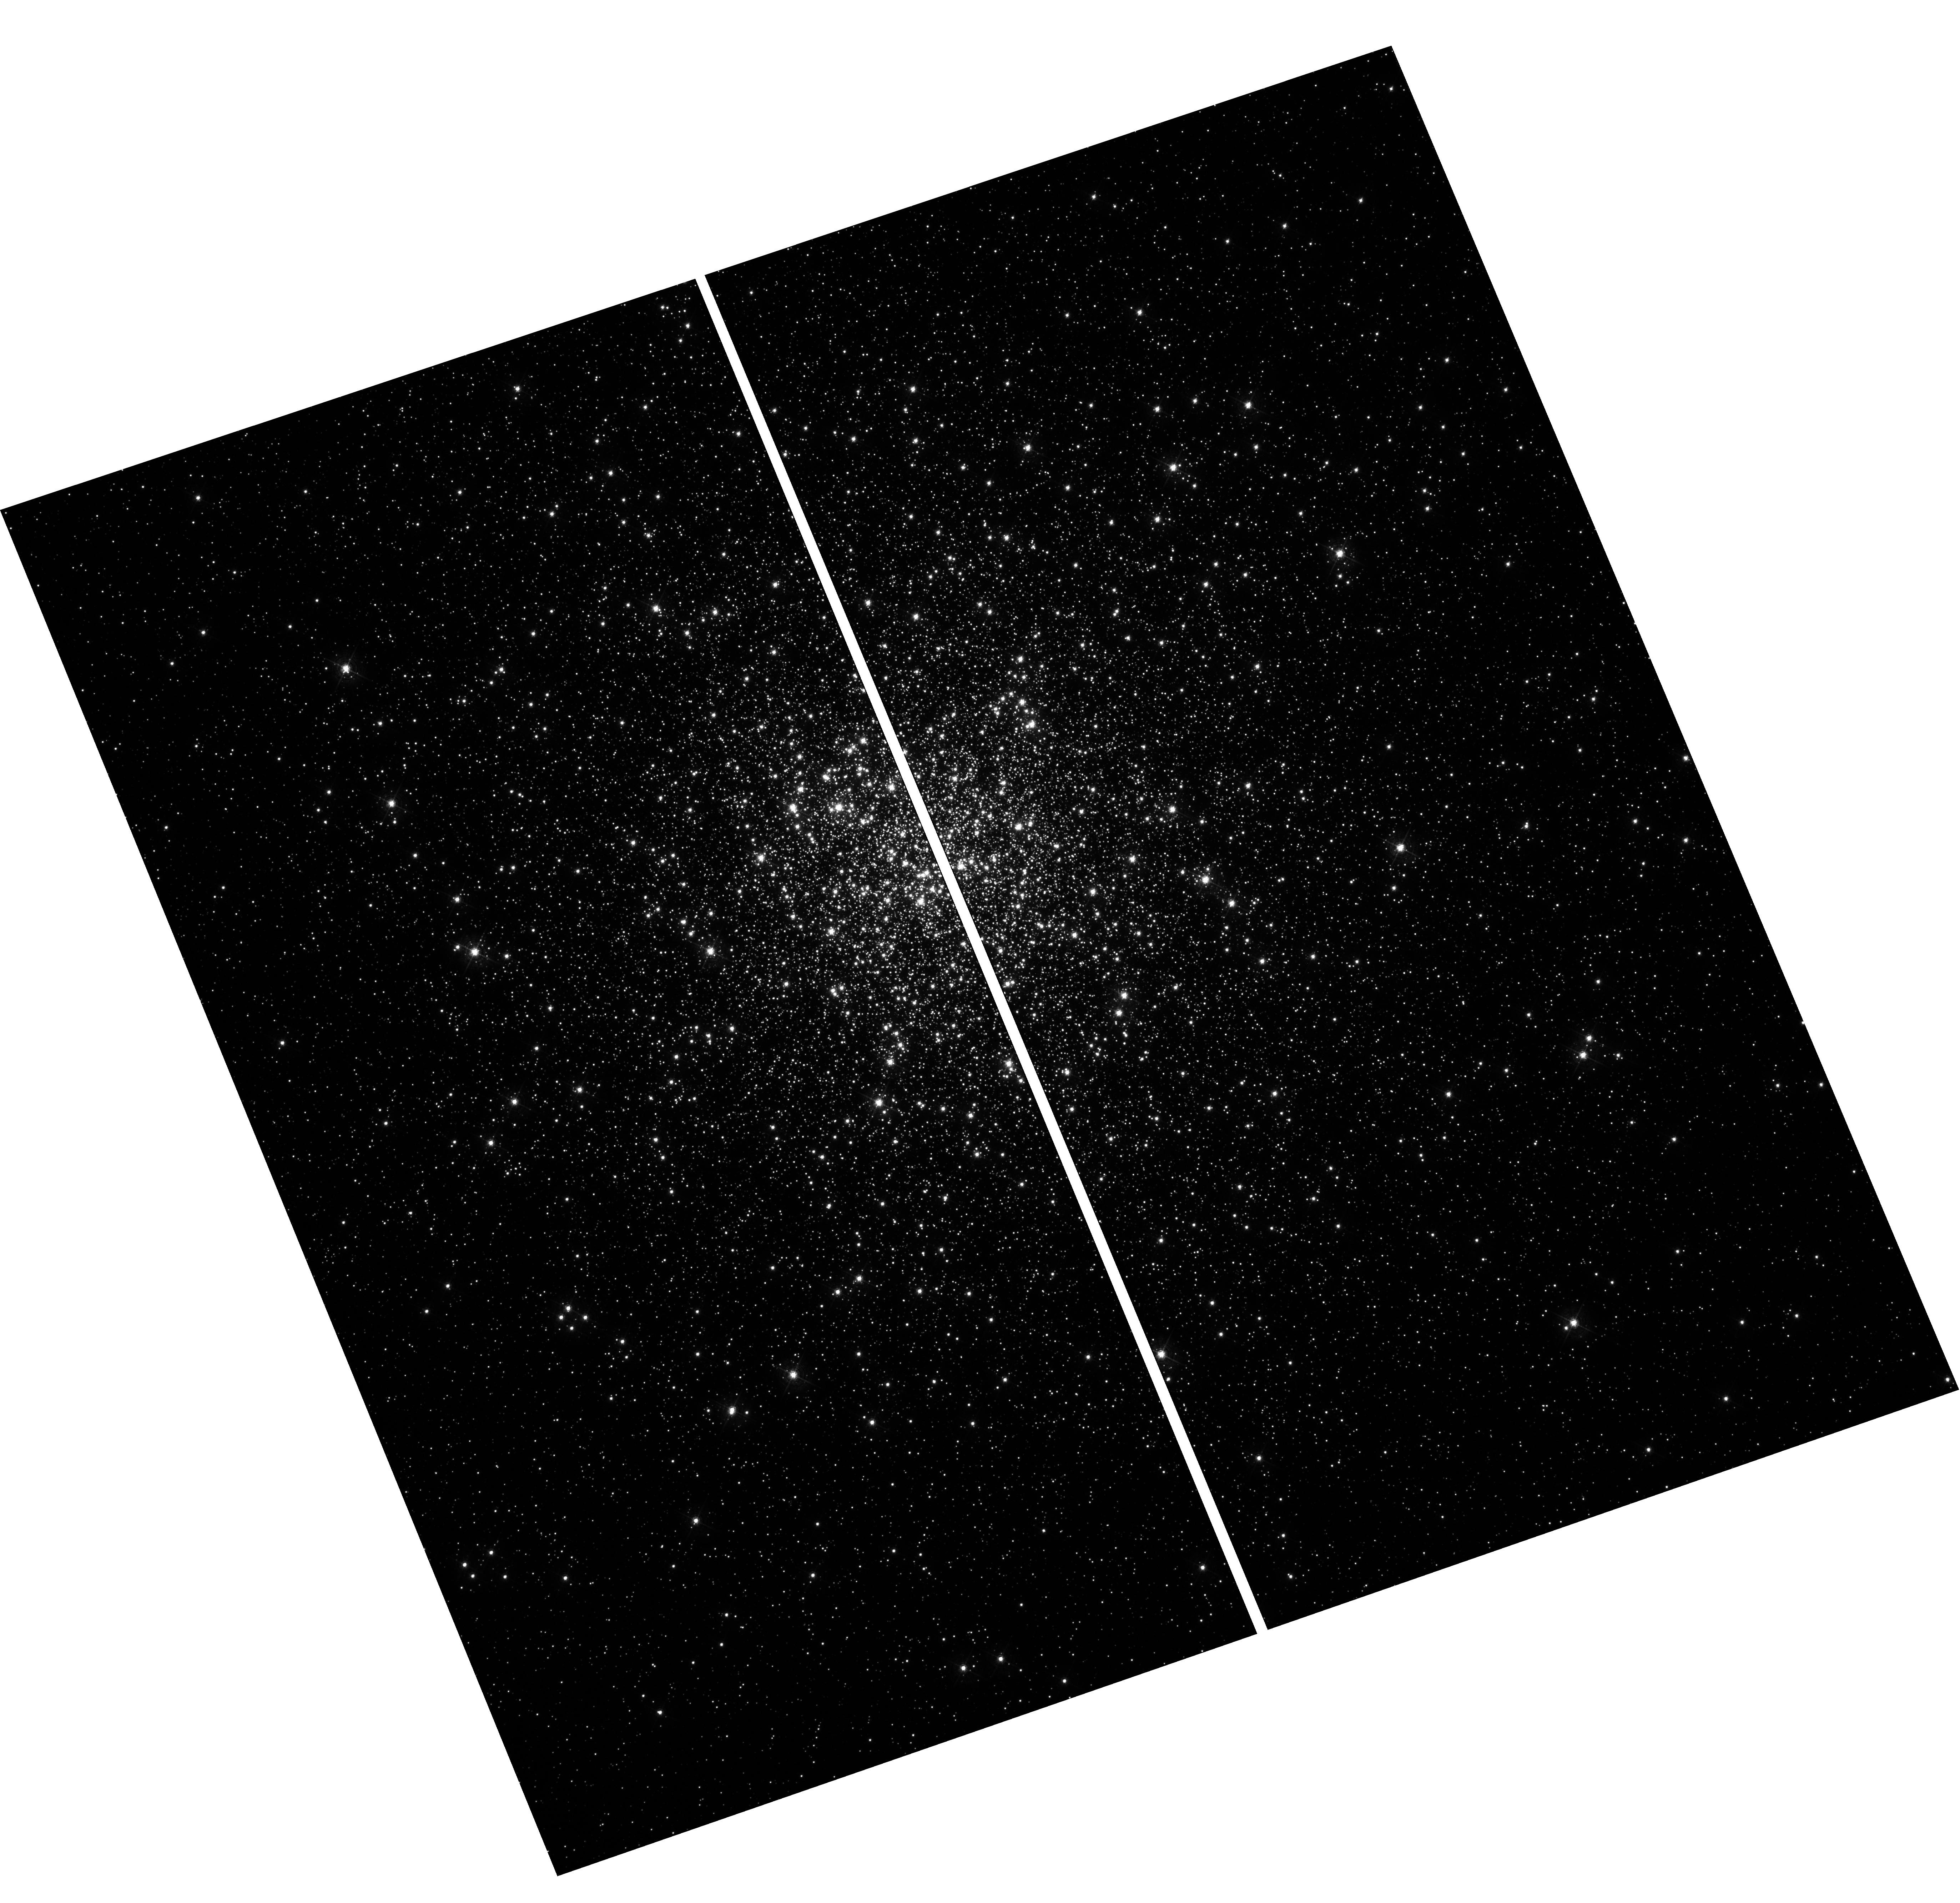
Target: MESSIER-092
Instrument: WFC3/UVIS
Filter: F467M
Exposure: 12 min
Observation ID: hst_11729_04_wfc3_uvis_f467m_ib2j04

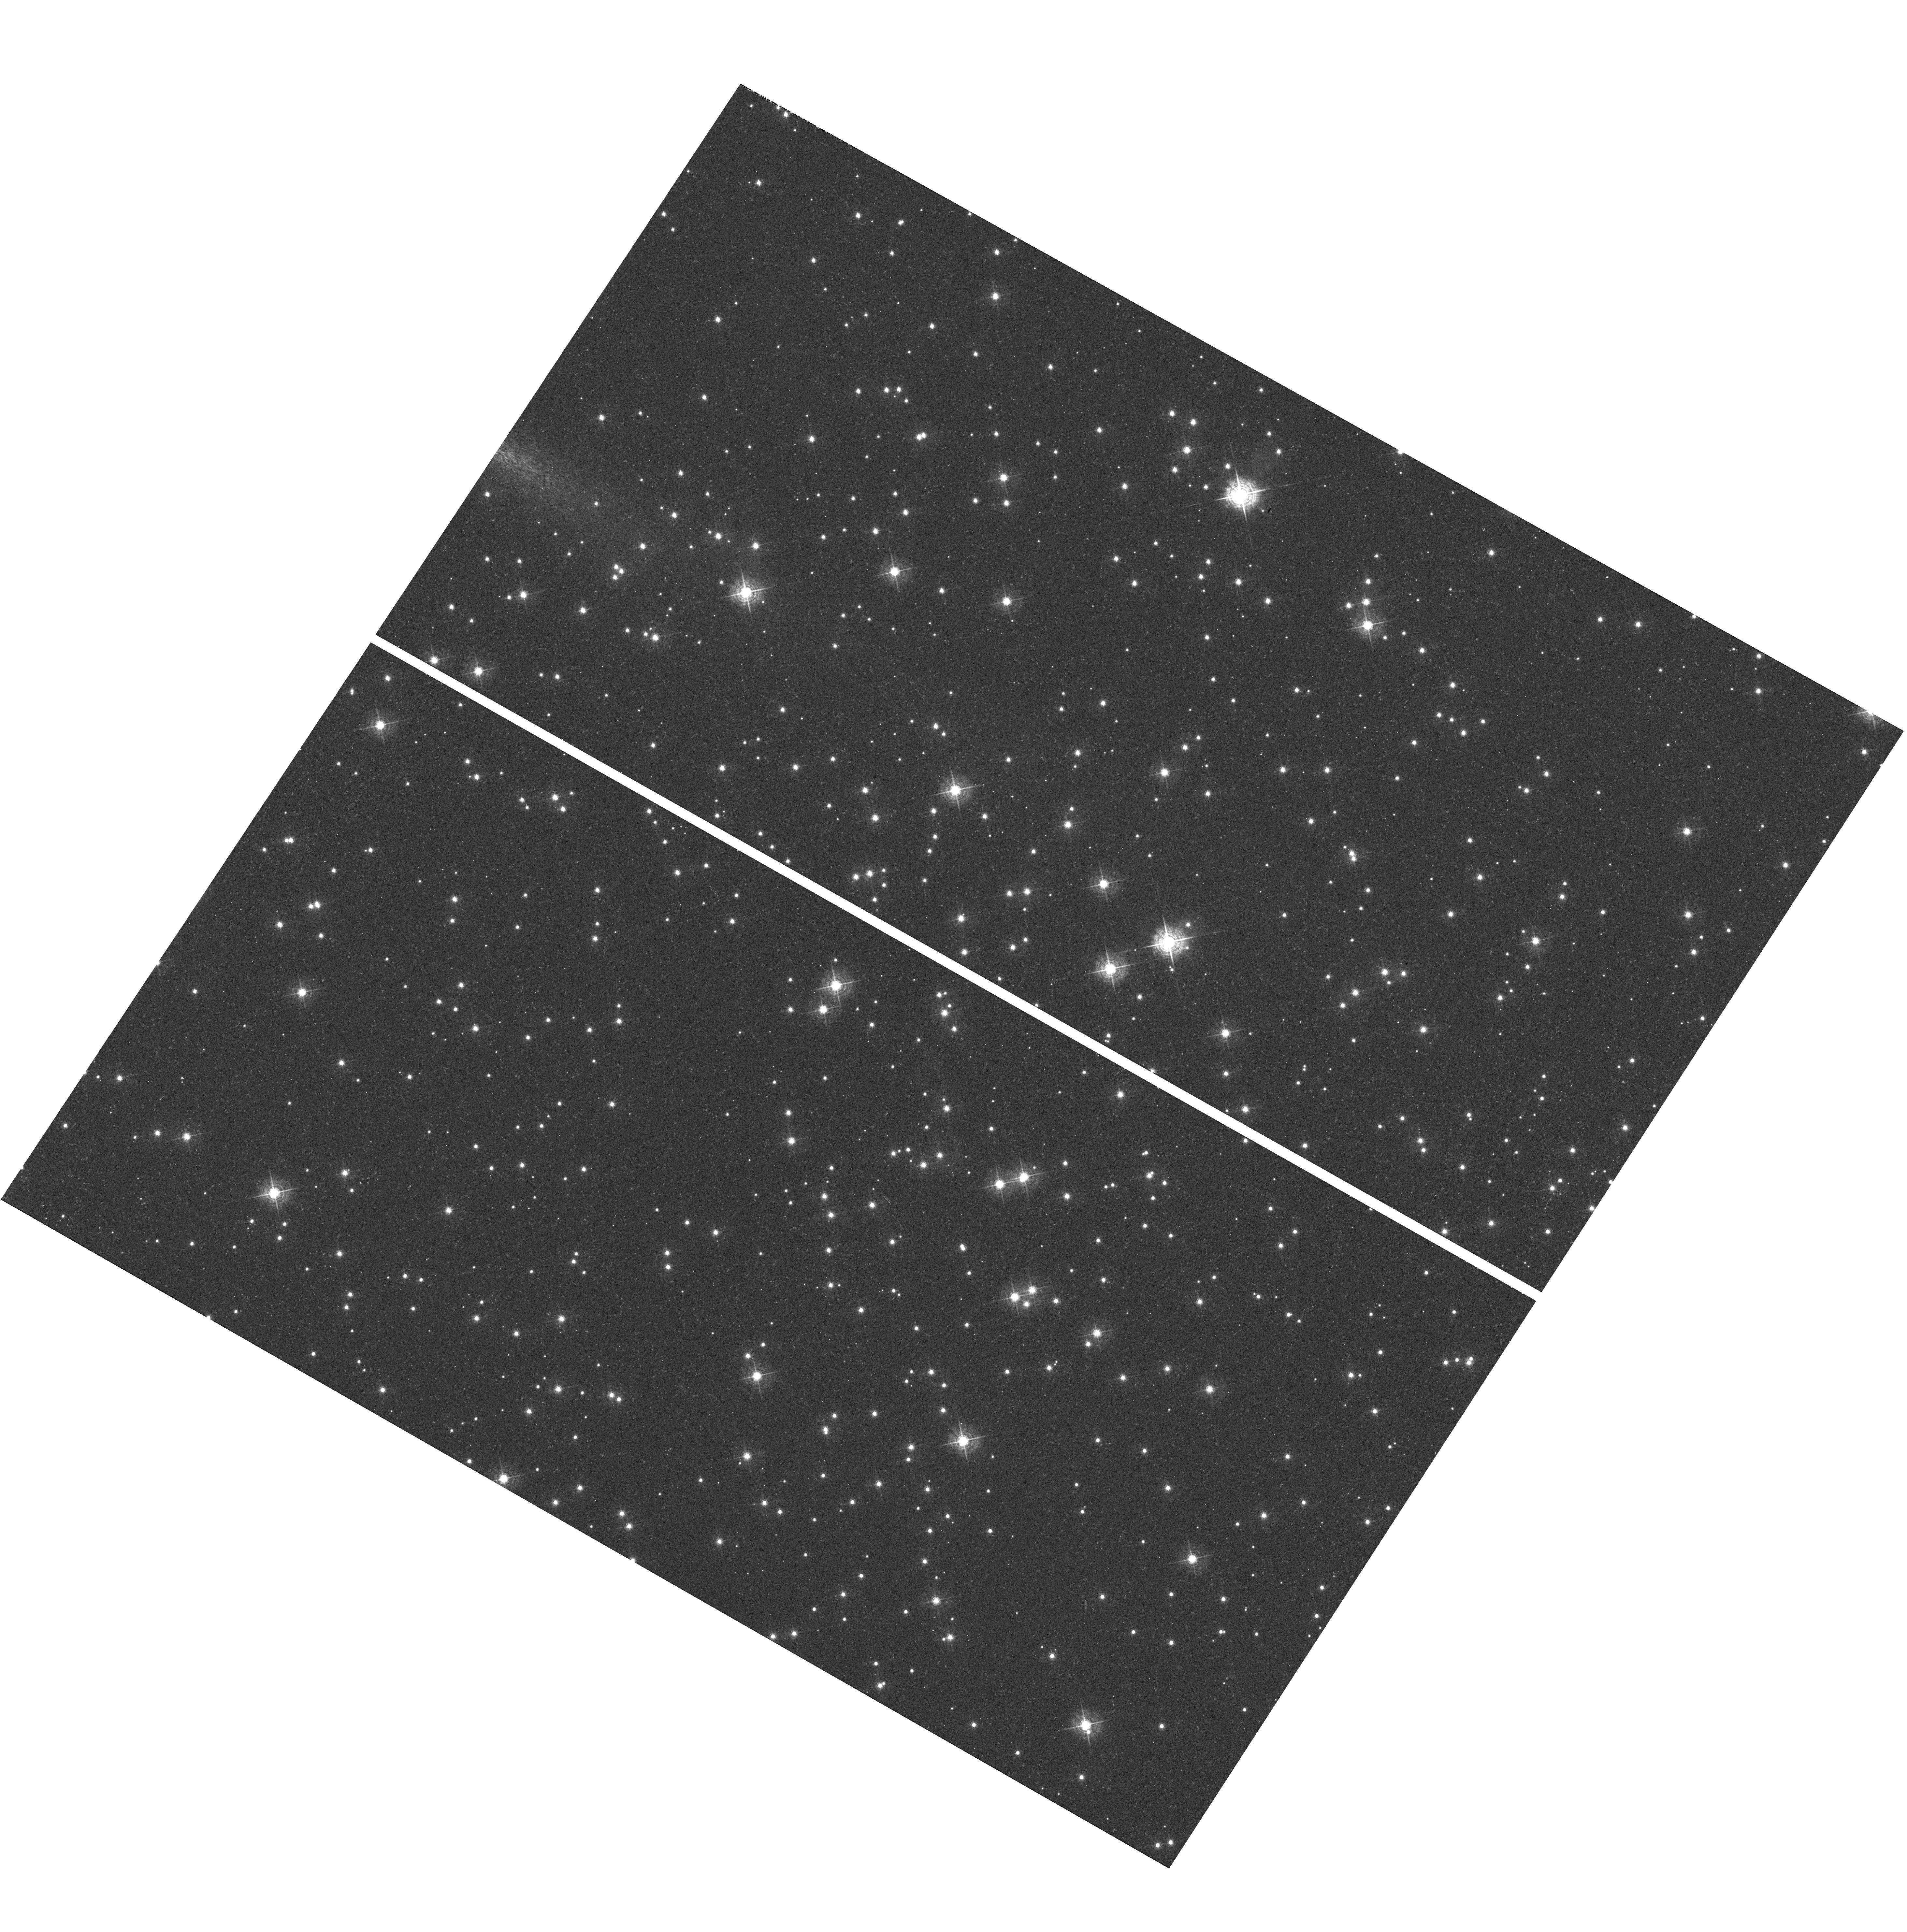
Target: NGC-6791
Instrument: WFC3/UVIS
Filter: F467M
Exposure: 12 min
Observation ID: hst_11729_01_wfc3_uvis_f467m_ib2j01

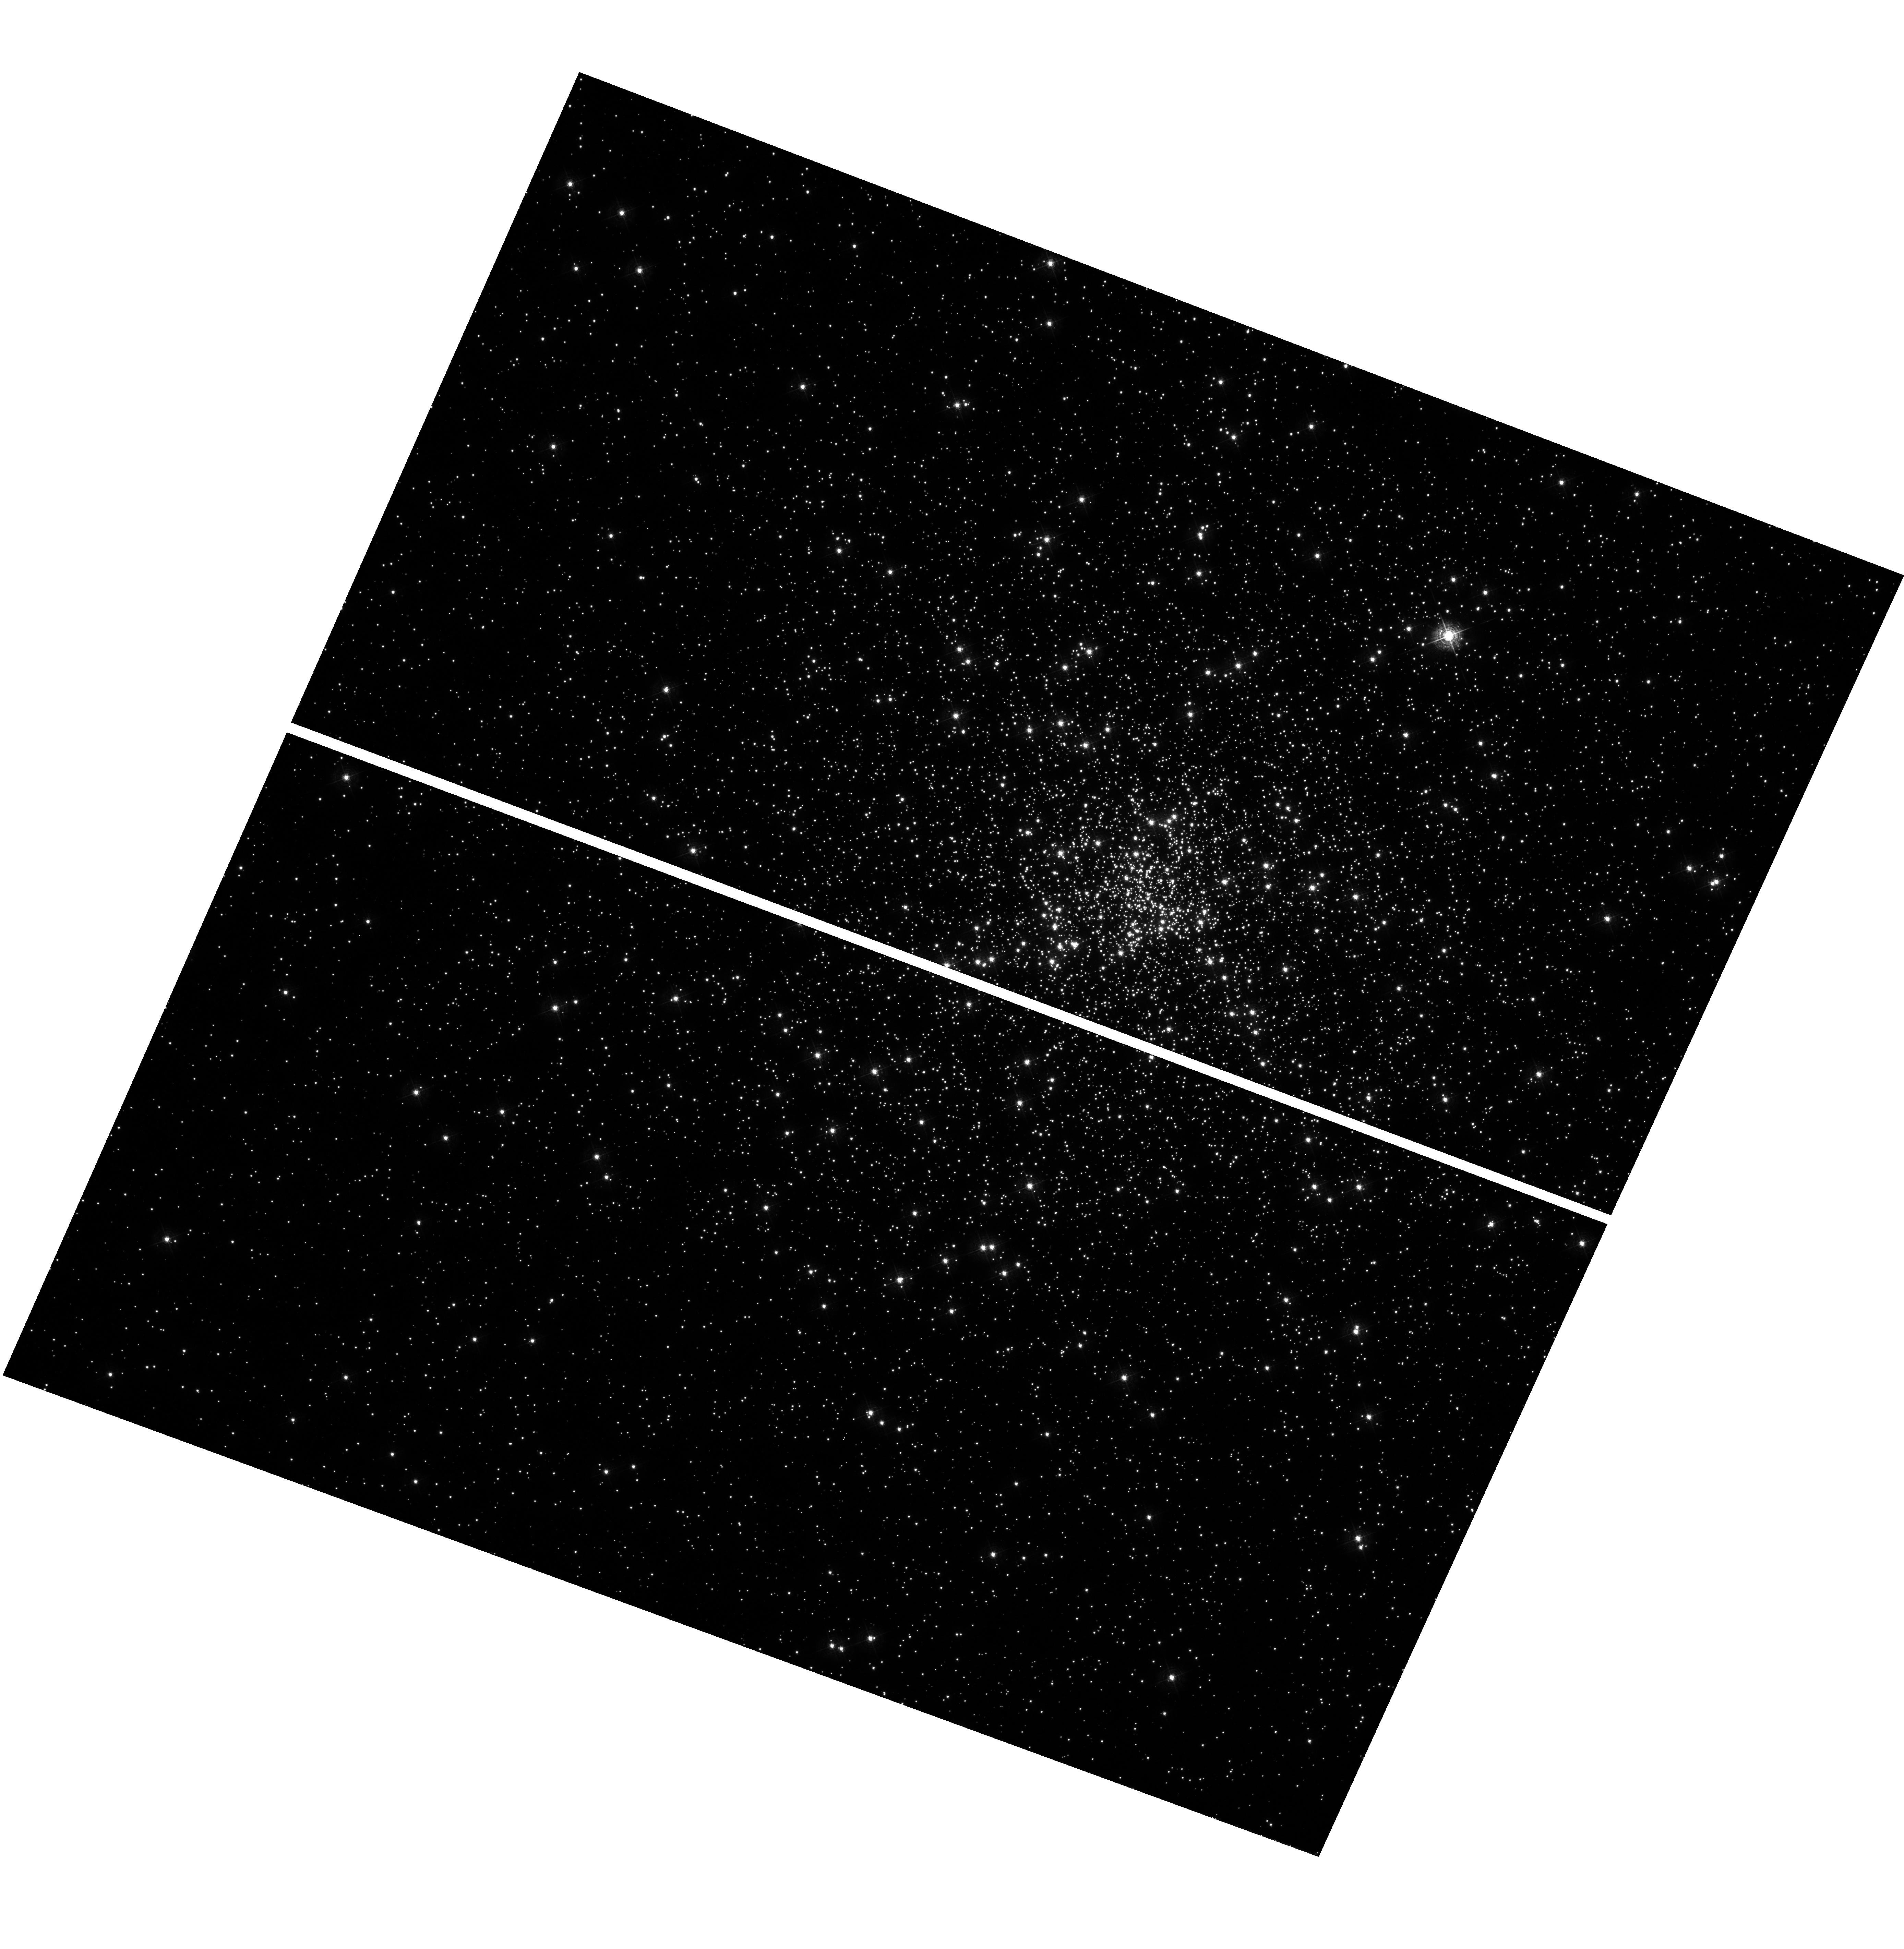
Target: NGC-6752
Instrument: WFC3/UVIS
Filter: F395N
Exposure: 36 min
Observation ID: hst_11729_03_wfc3_uvis_f395n_ib2j03

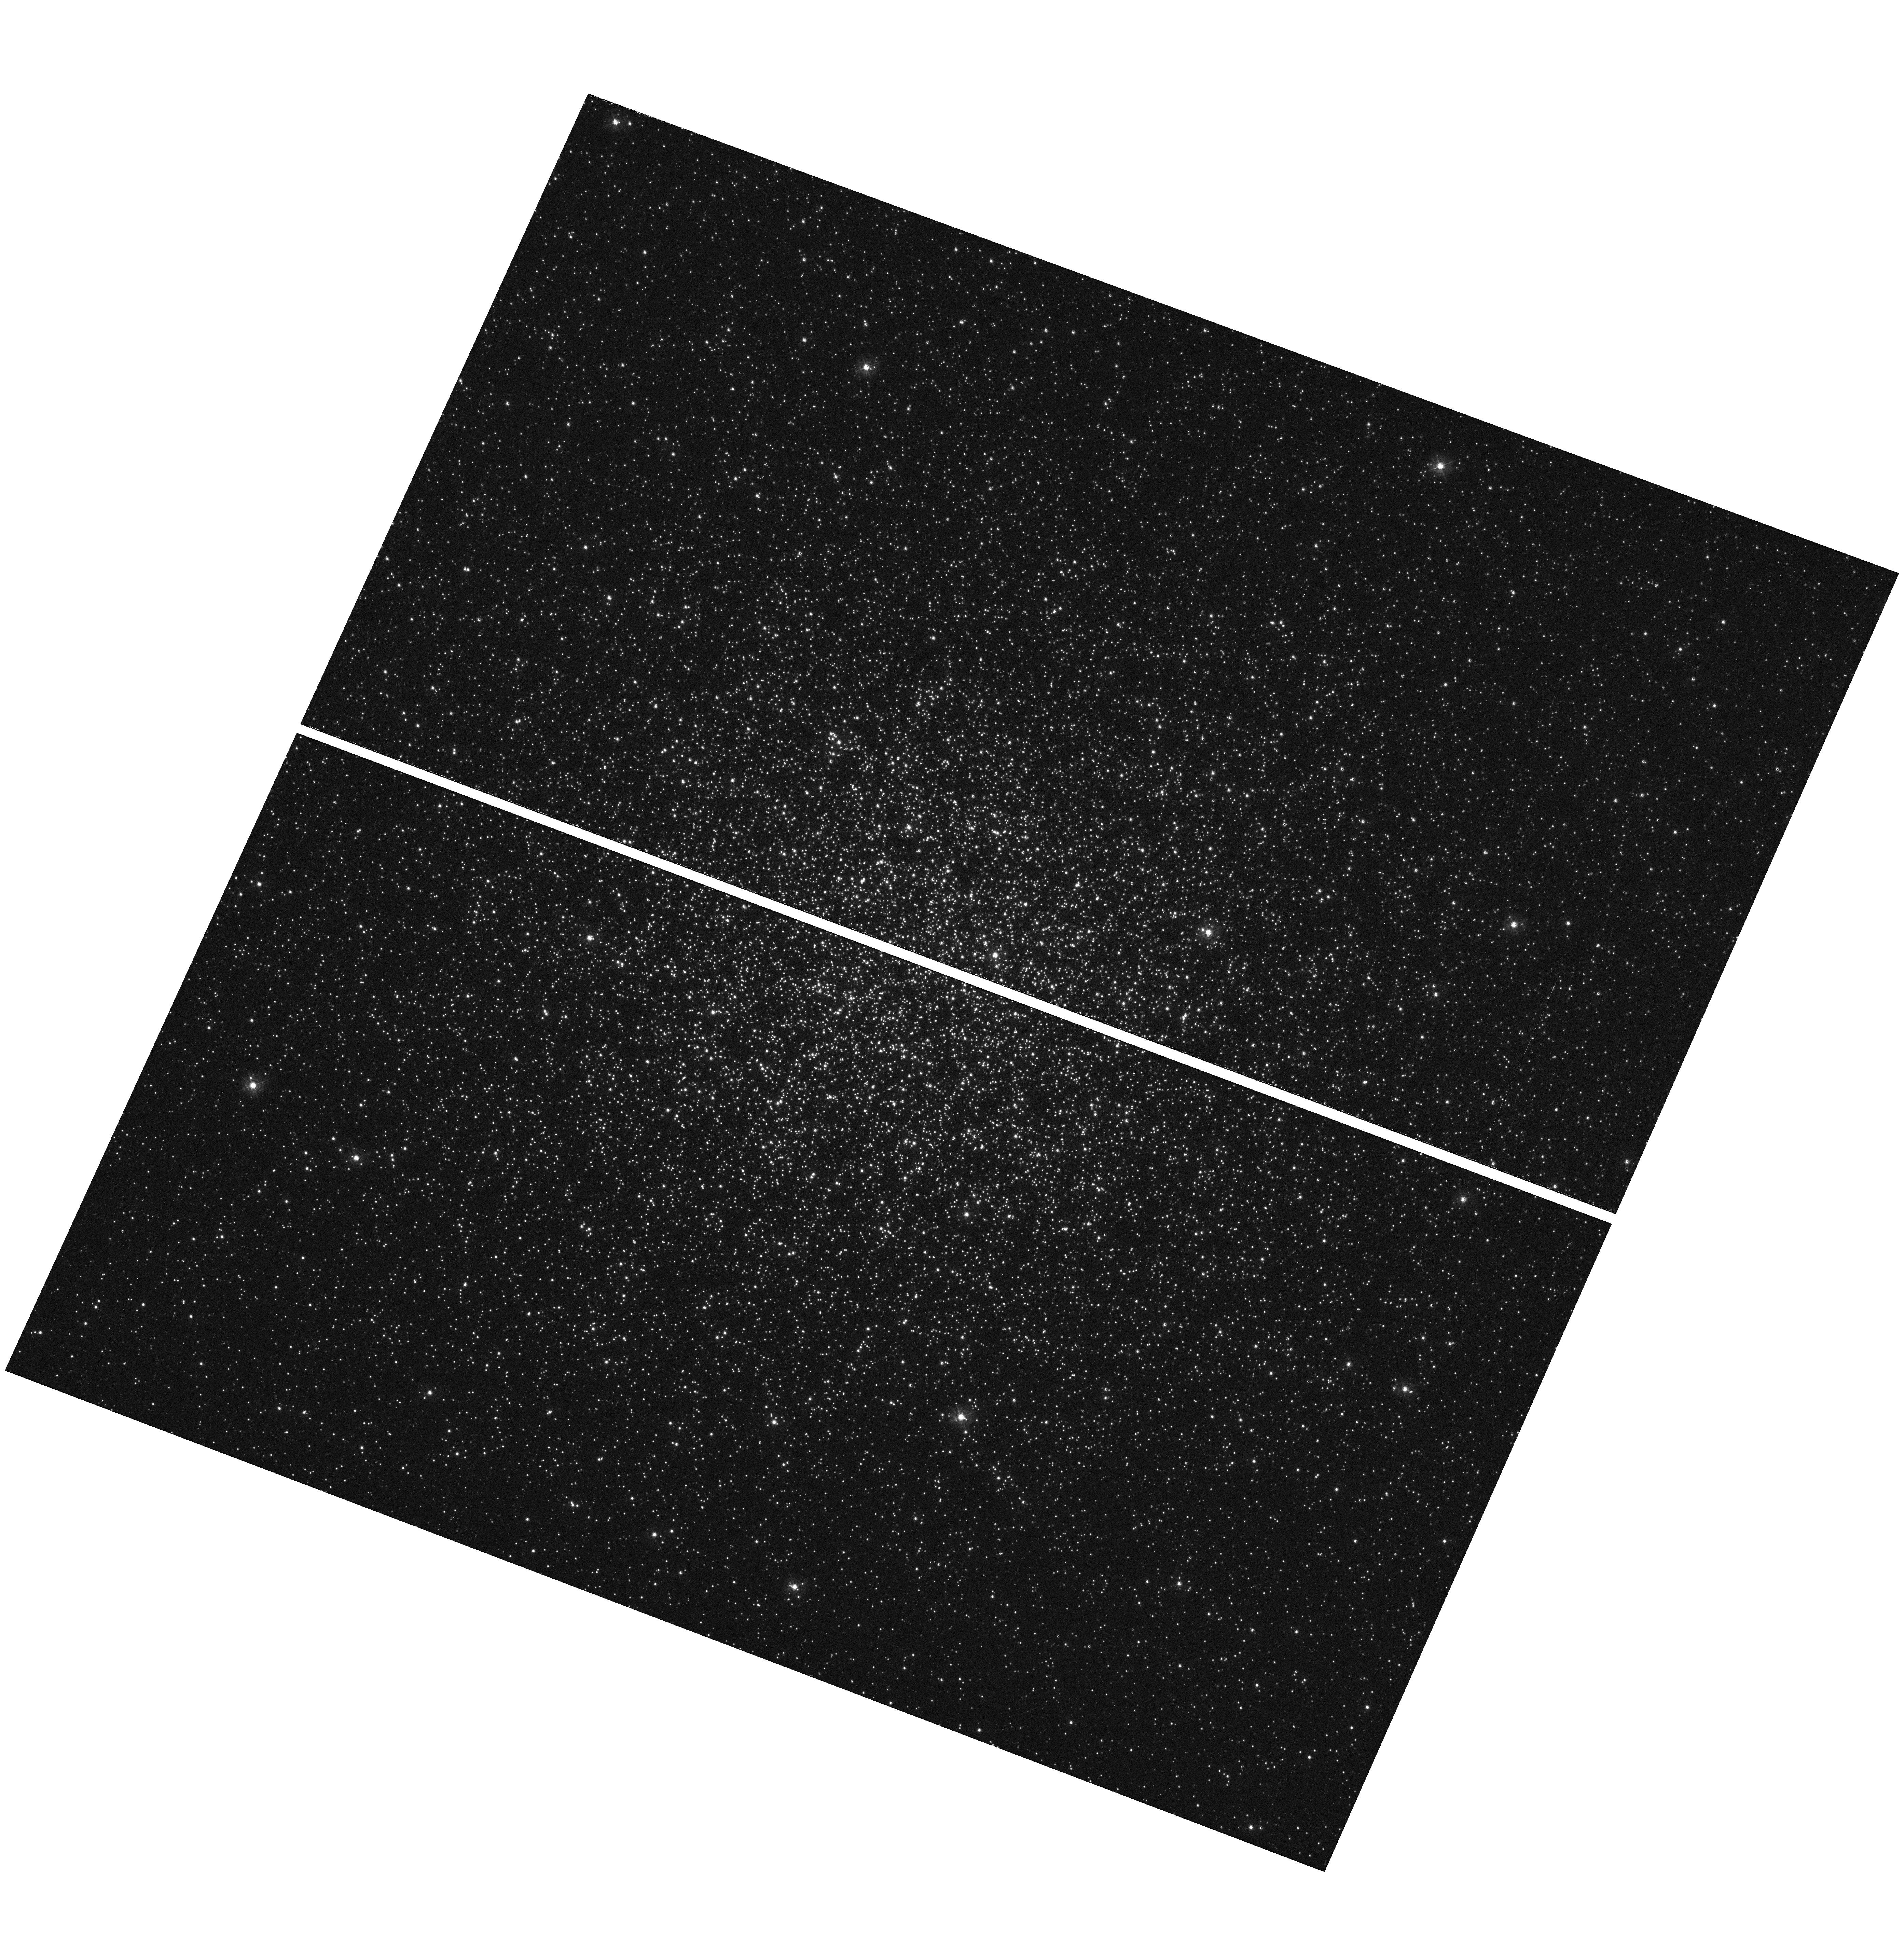
Target: NGC-5927
Instrument: WFC3/UVIS
Filter: F336W
Exposure: 16 min
Observation ID: hst_11729_05_wfc3_uvis_f336w_ib2j05

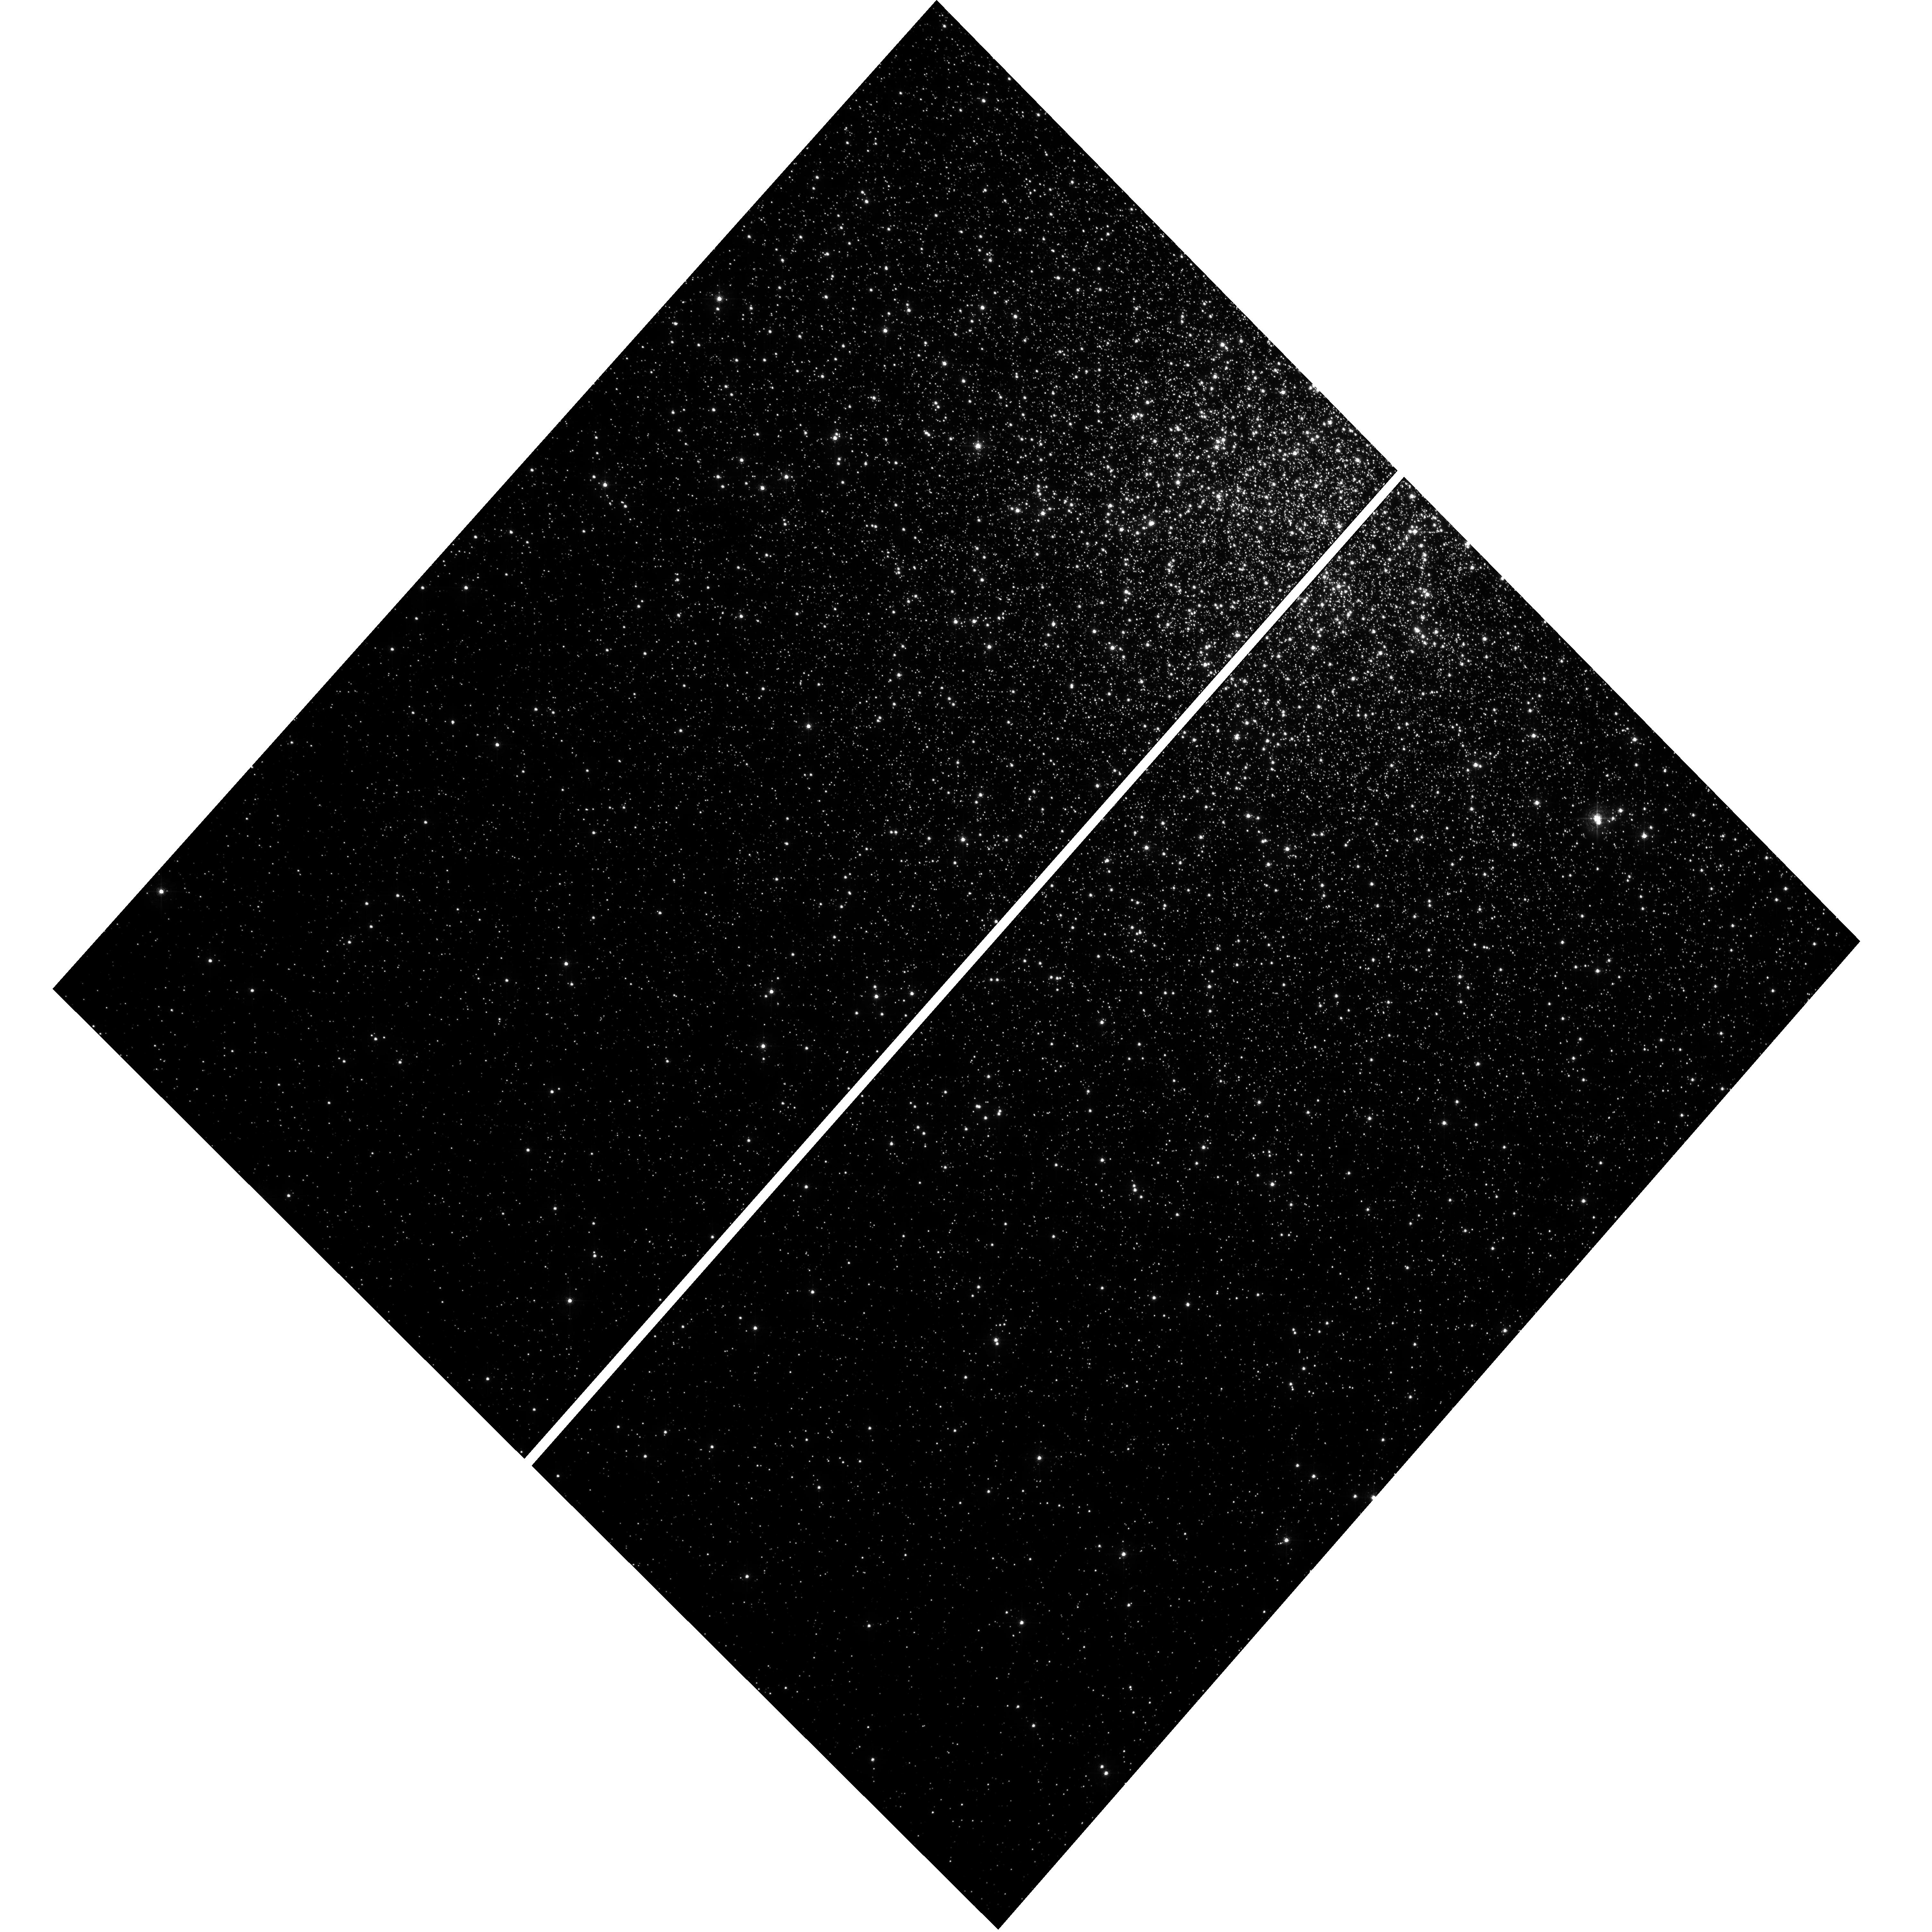
Target: NGC-0104
Instrument: WFC3/UVIS
Filter: F467M
Exposure: 16 min
Observation ID: hst_11729_02_wfc3_uvis_f467m_ib2j02

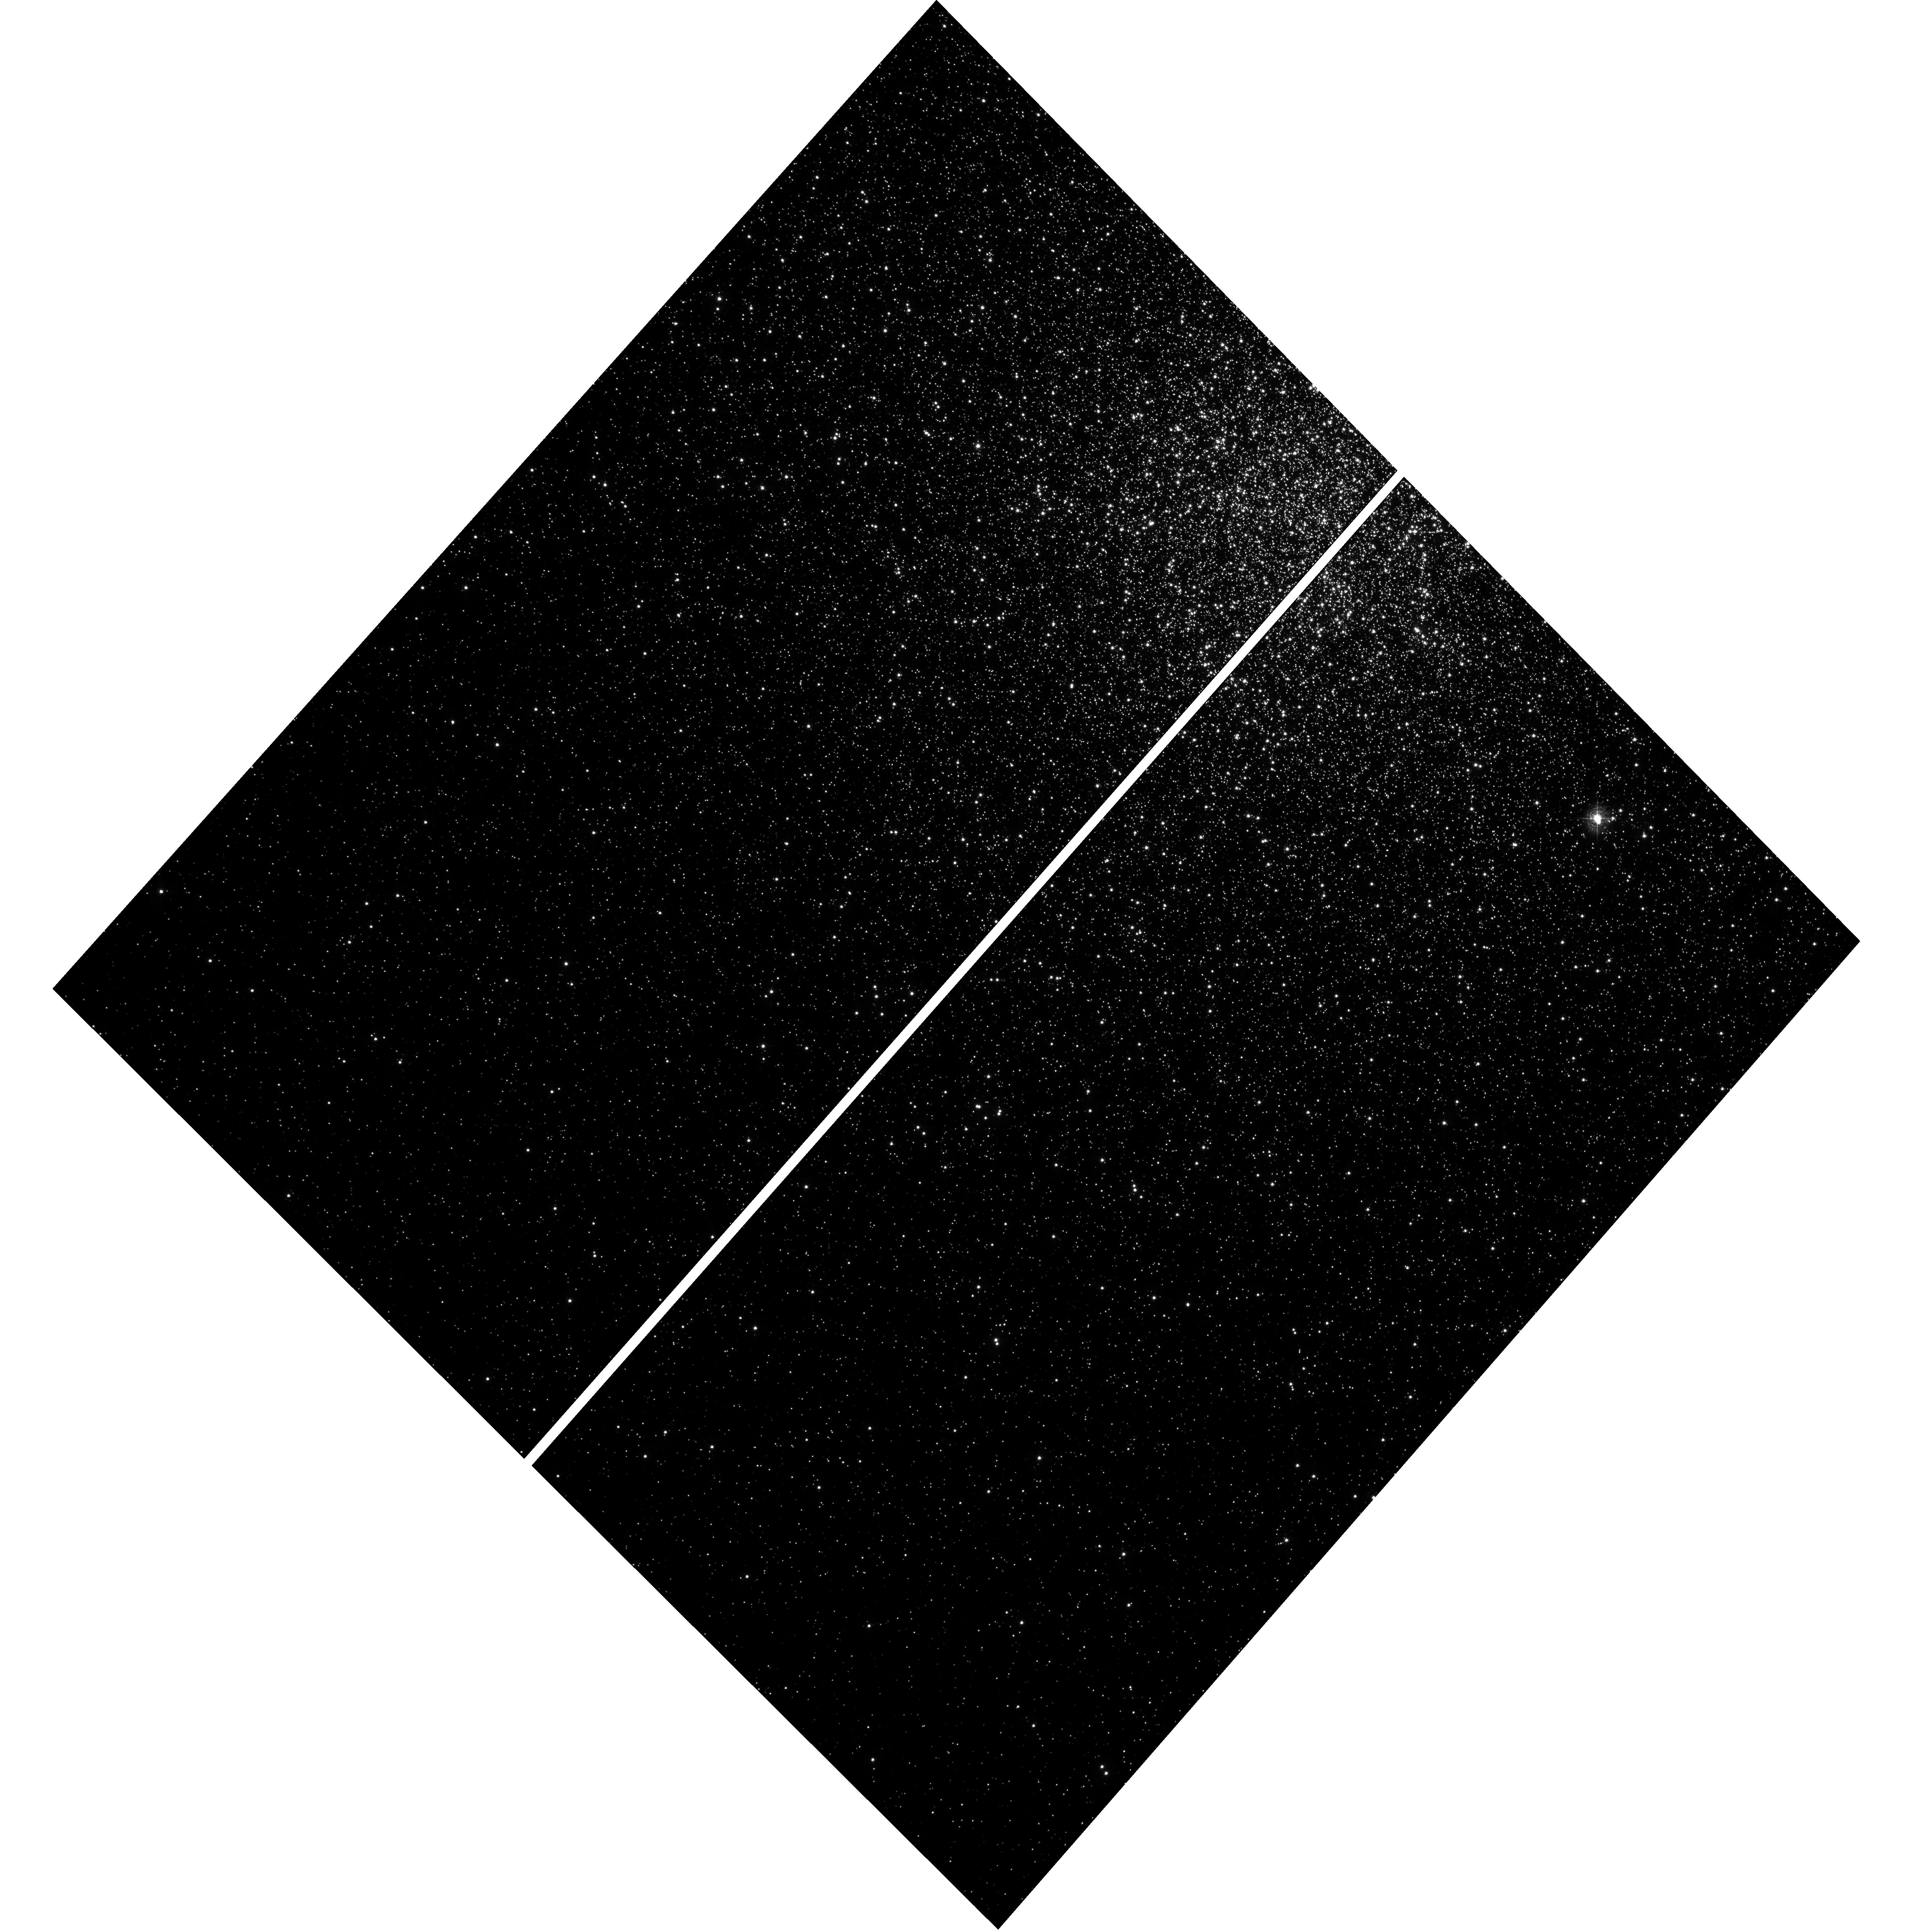
Target: NGC-0104
Instrument: WFC3/UVIS
Filter: F410M
Exposure: 27 min
Observation ID: hst_11729_02_wfc3_uvis_f410m_ib2j02

Photometric Metallicity Calibration with WFC3 Specialty Filters (PI: Holtzman, Jon A.)

The community has chosen to include several filters in the WFC3 filter complement that have been designed to allow fairly precise estimates of stellar metallicities, and many science programs are enabled by this capability. Since these filters do not exactly match those used for this purpose on the ground, however, the mapping of stellar colors to stellar metallicities needs to be calibrated. We propose to achieve this calibration through observations of five stellar clusters with well known metallicities. We will calibrate several different filter calibrations which will allow future users to determine what filter combination best meets their science needs.